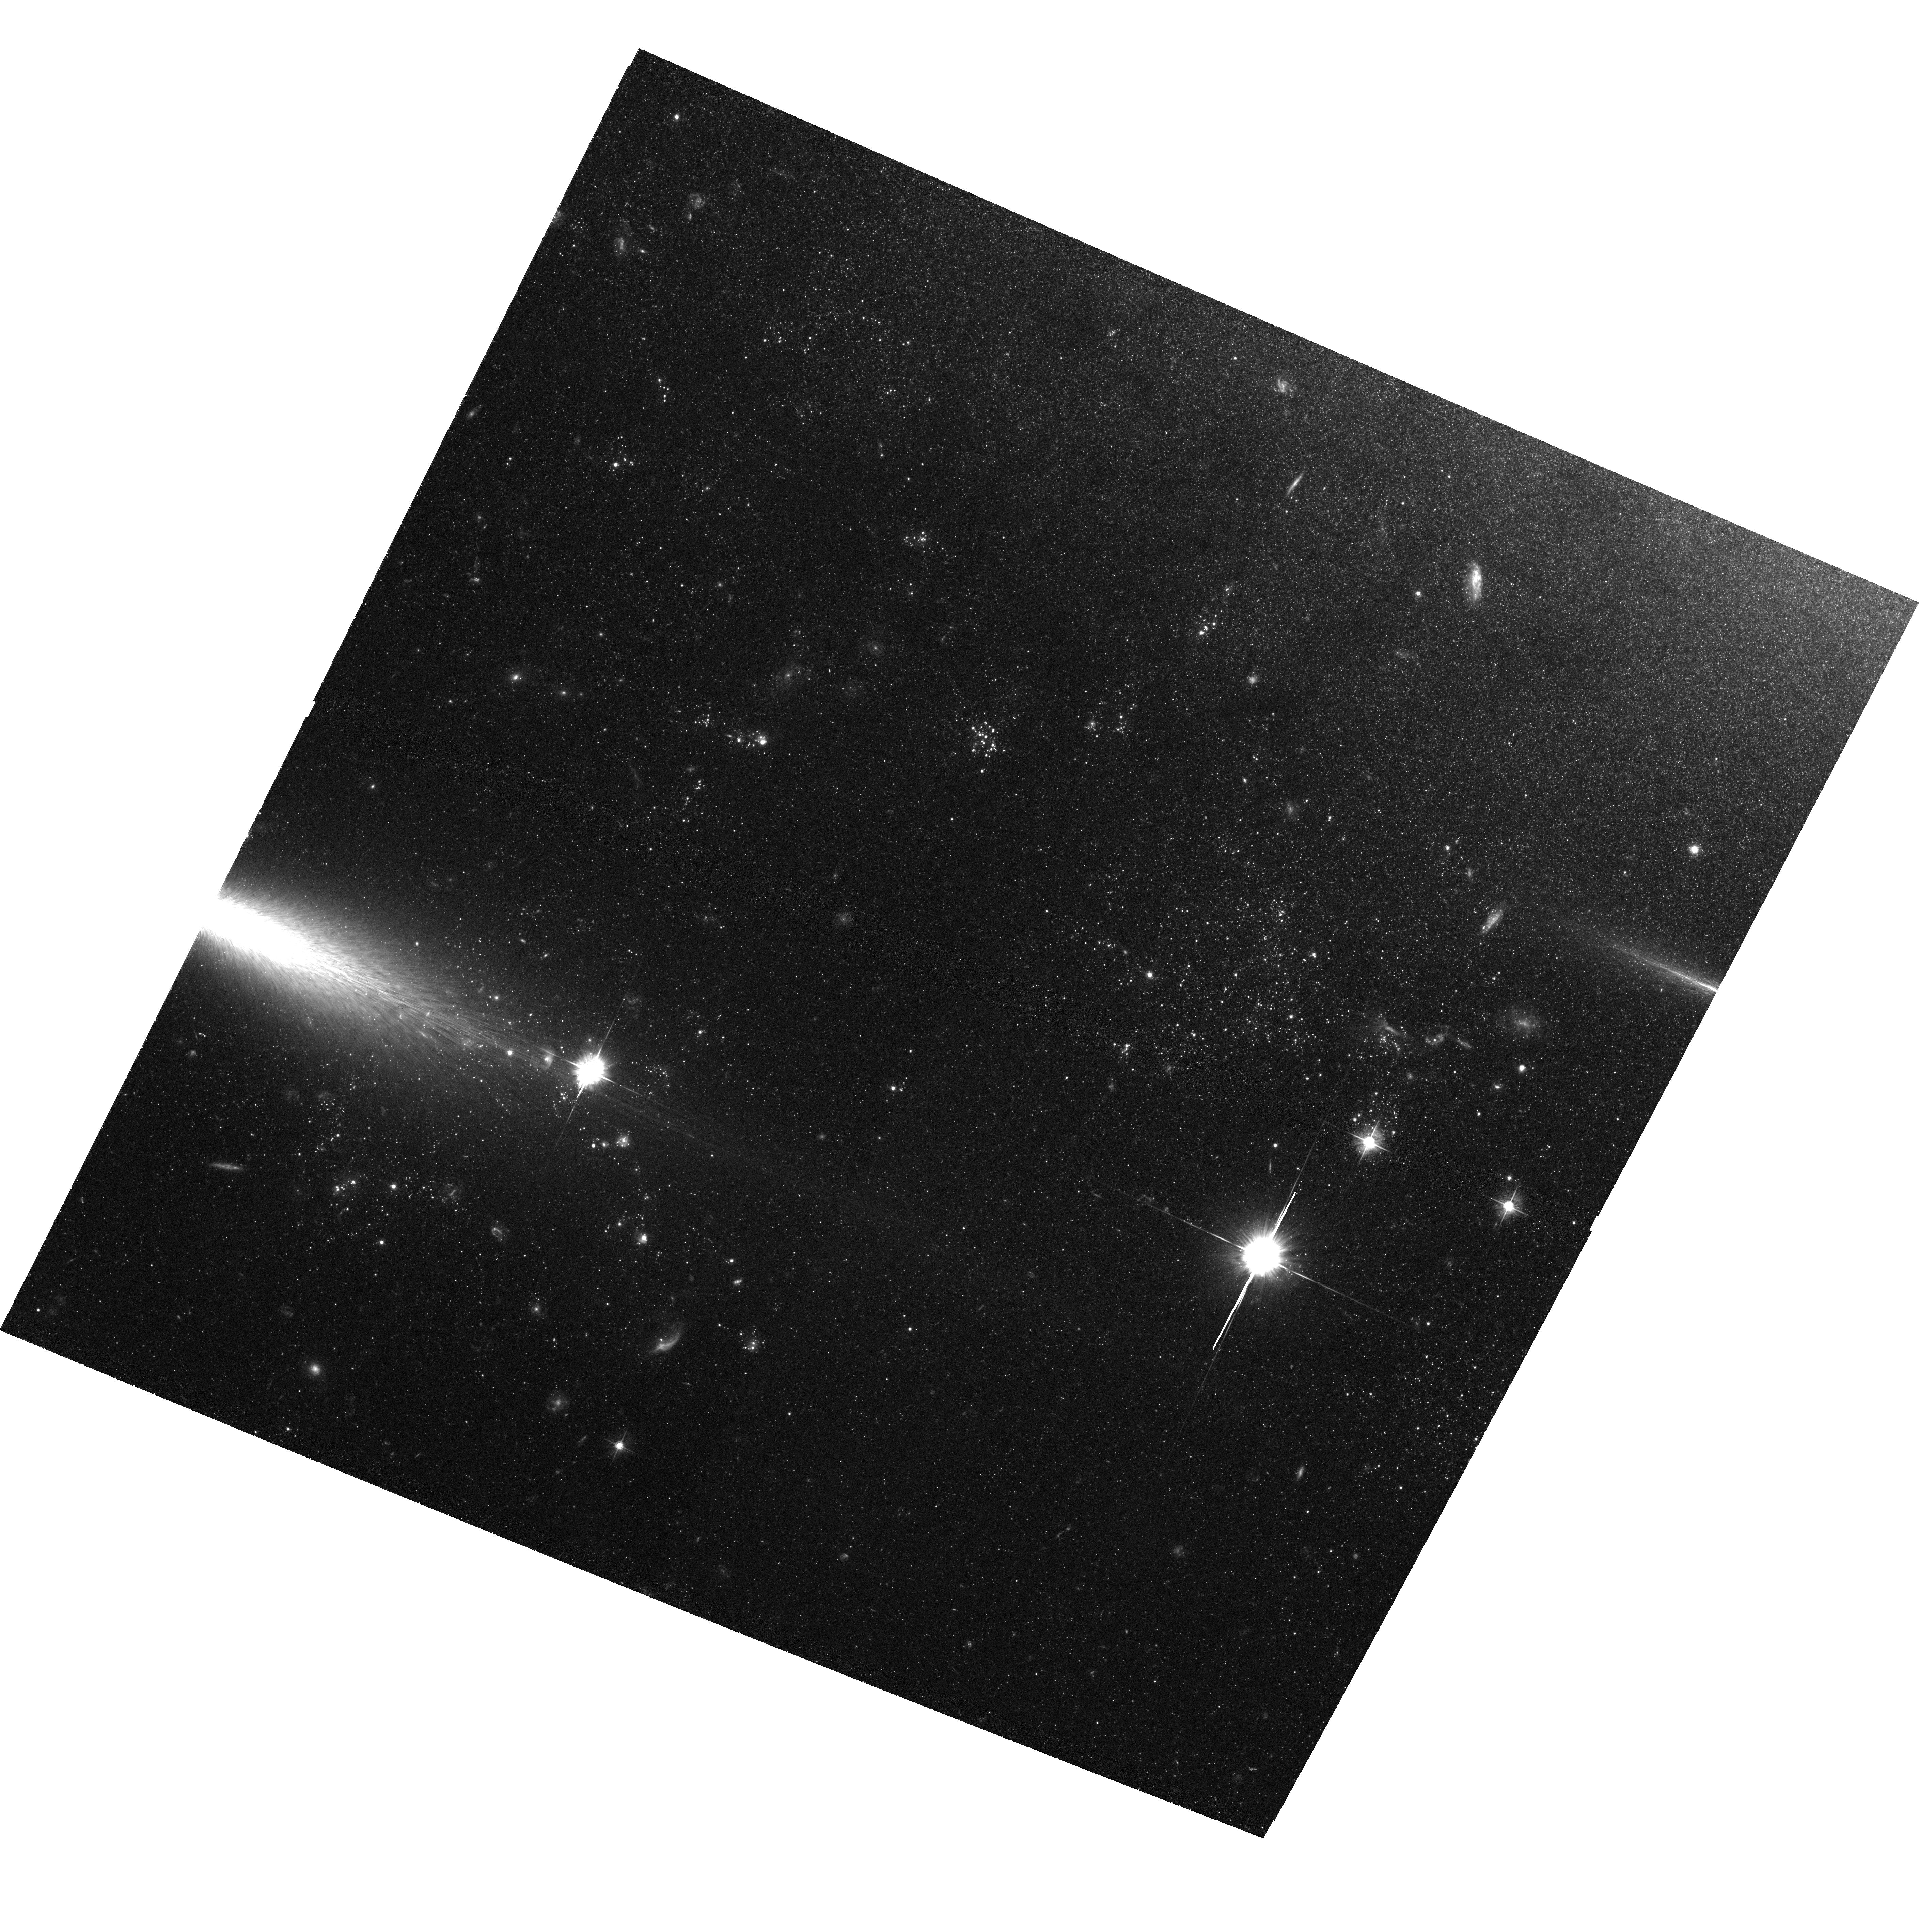
Target: NGC3077-PHOENIX
Instrument: ACS/WFC
Filter: F555W
Exposure: 2.7 h
Observation ID: hst_9381_01_acs_wfc_f555w_j8fu01

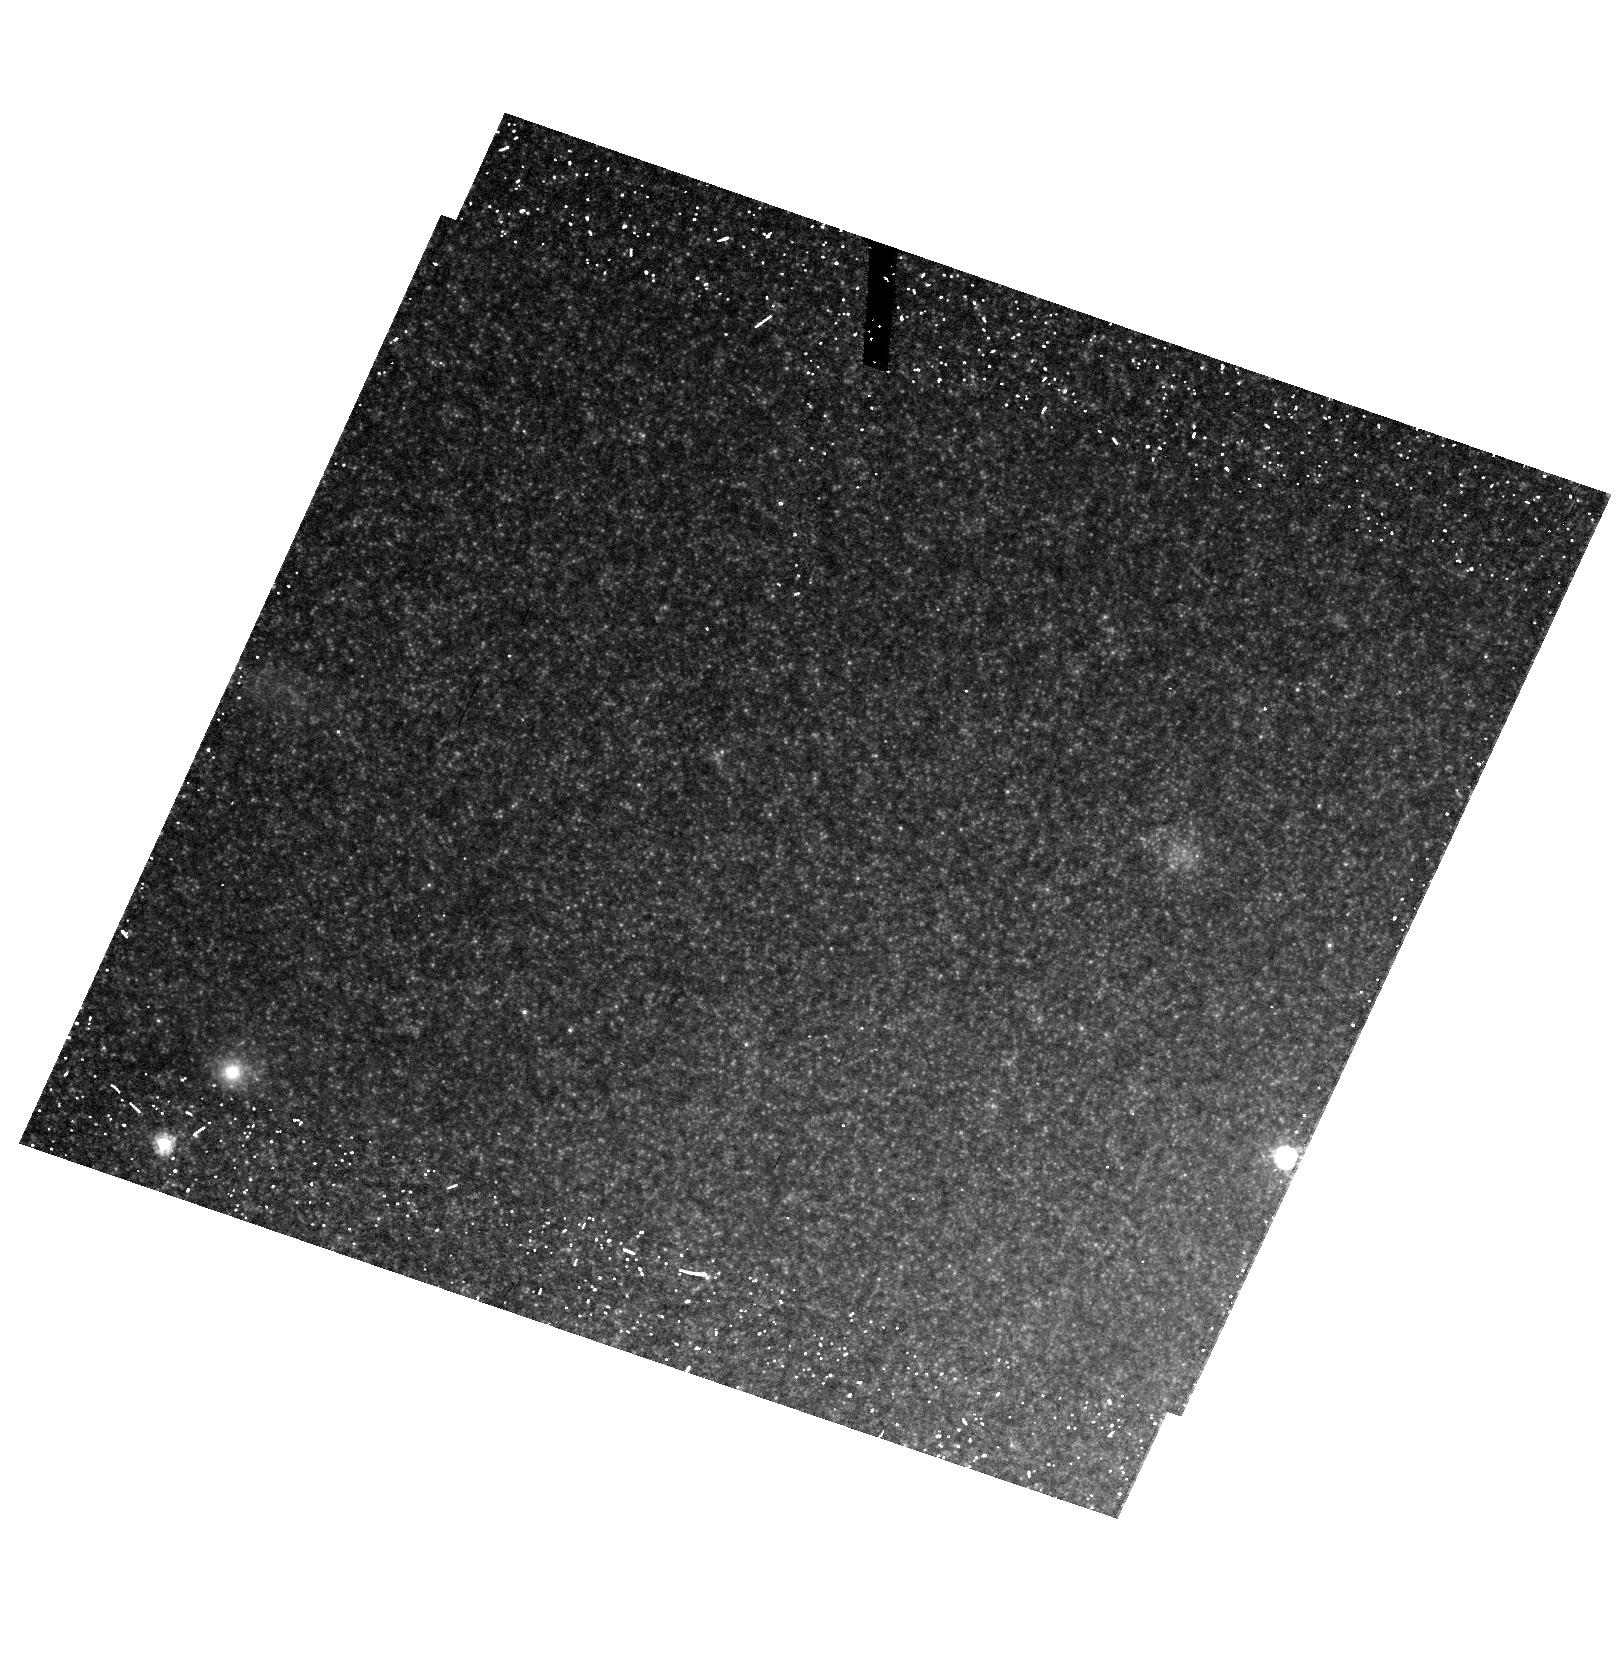
Target: field at RA 150.965°, Dec 68.690°
Instrument: ACS/HRC
Filter: F606W
Exposure: 20 min
Observation ID: hst_9381_02_acs_hrc_f606w_j8fu02

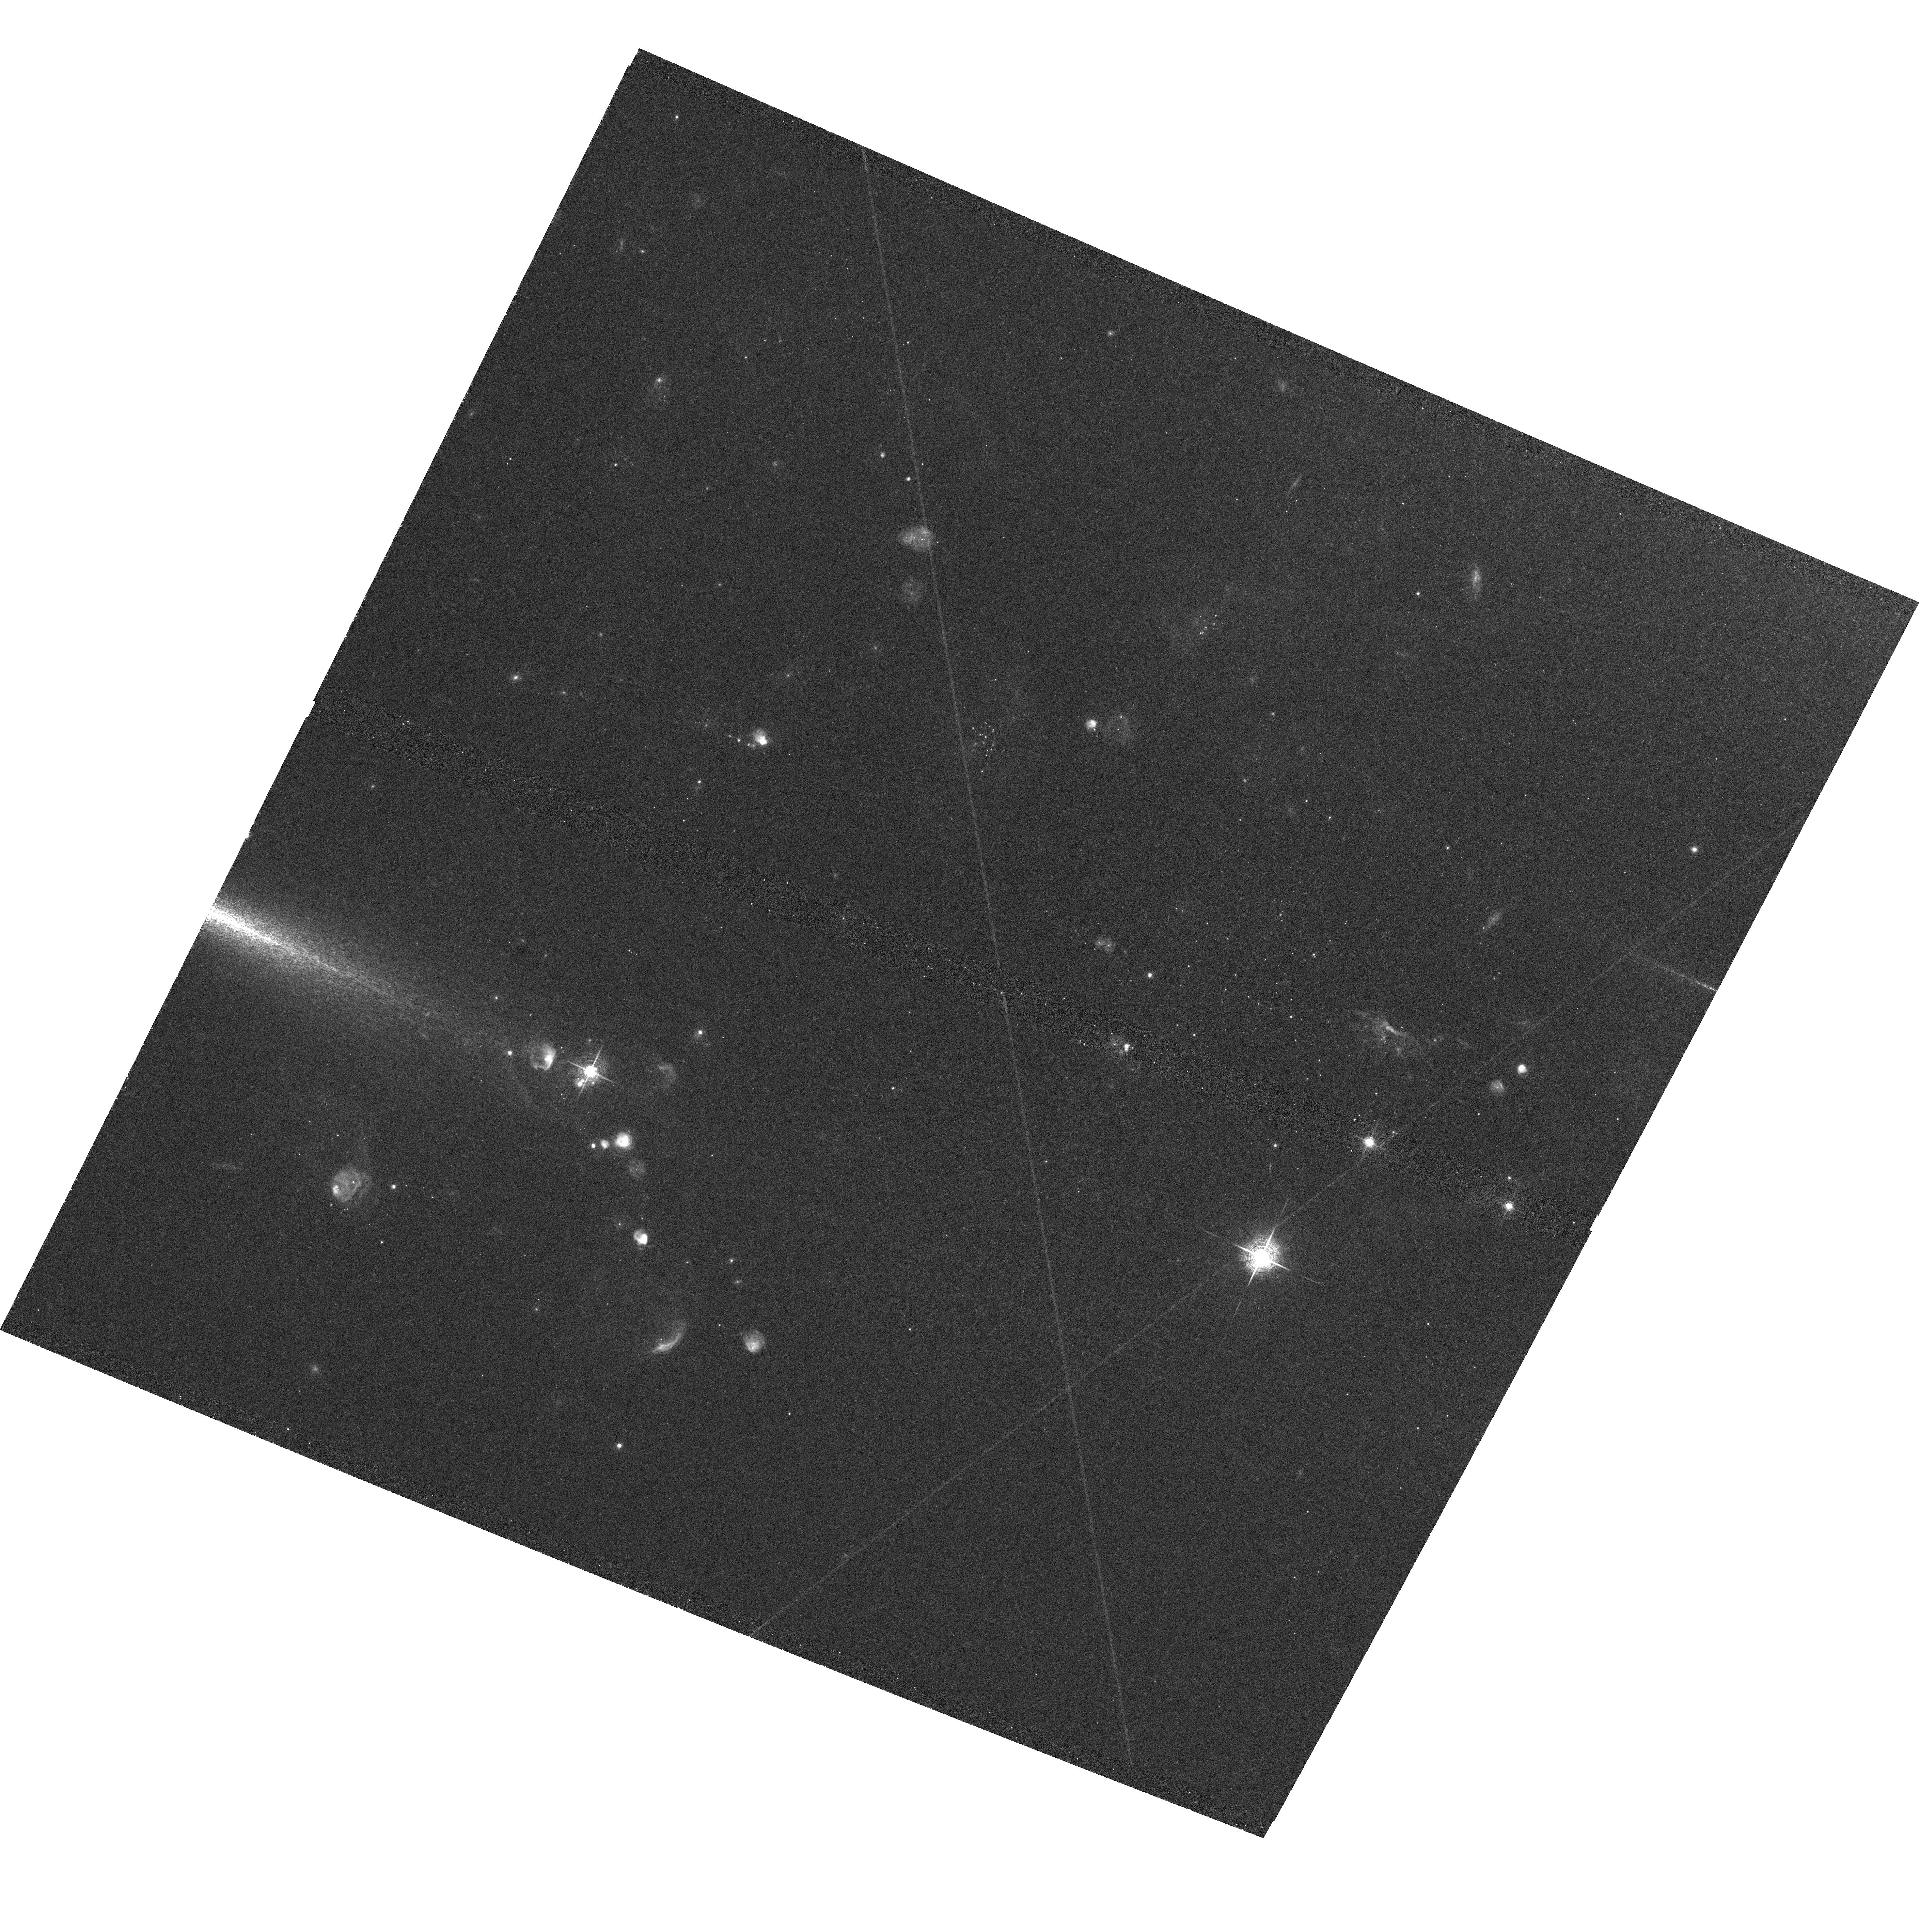
Target: NGC3077-PHOENIX
Instrument: ACS/WFC
Filter: F658N
Exposure: 1.1 h
Observation ID: hst_9381_01_acs_wfc_f658n_j8fu01

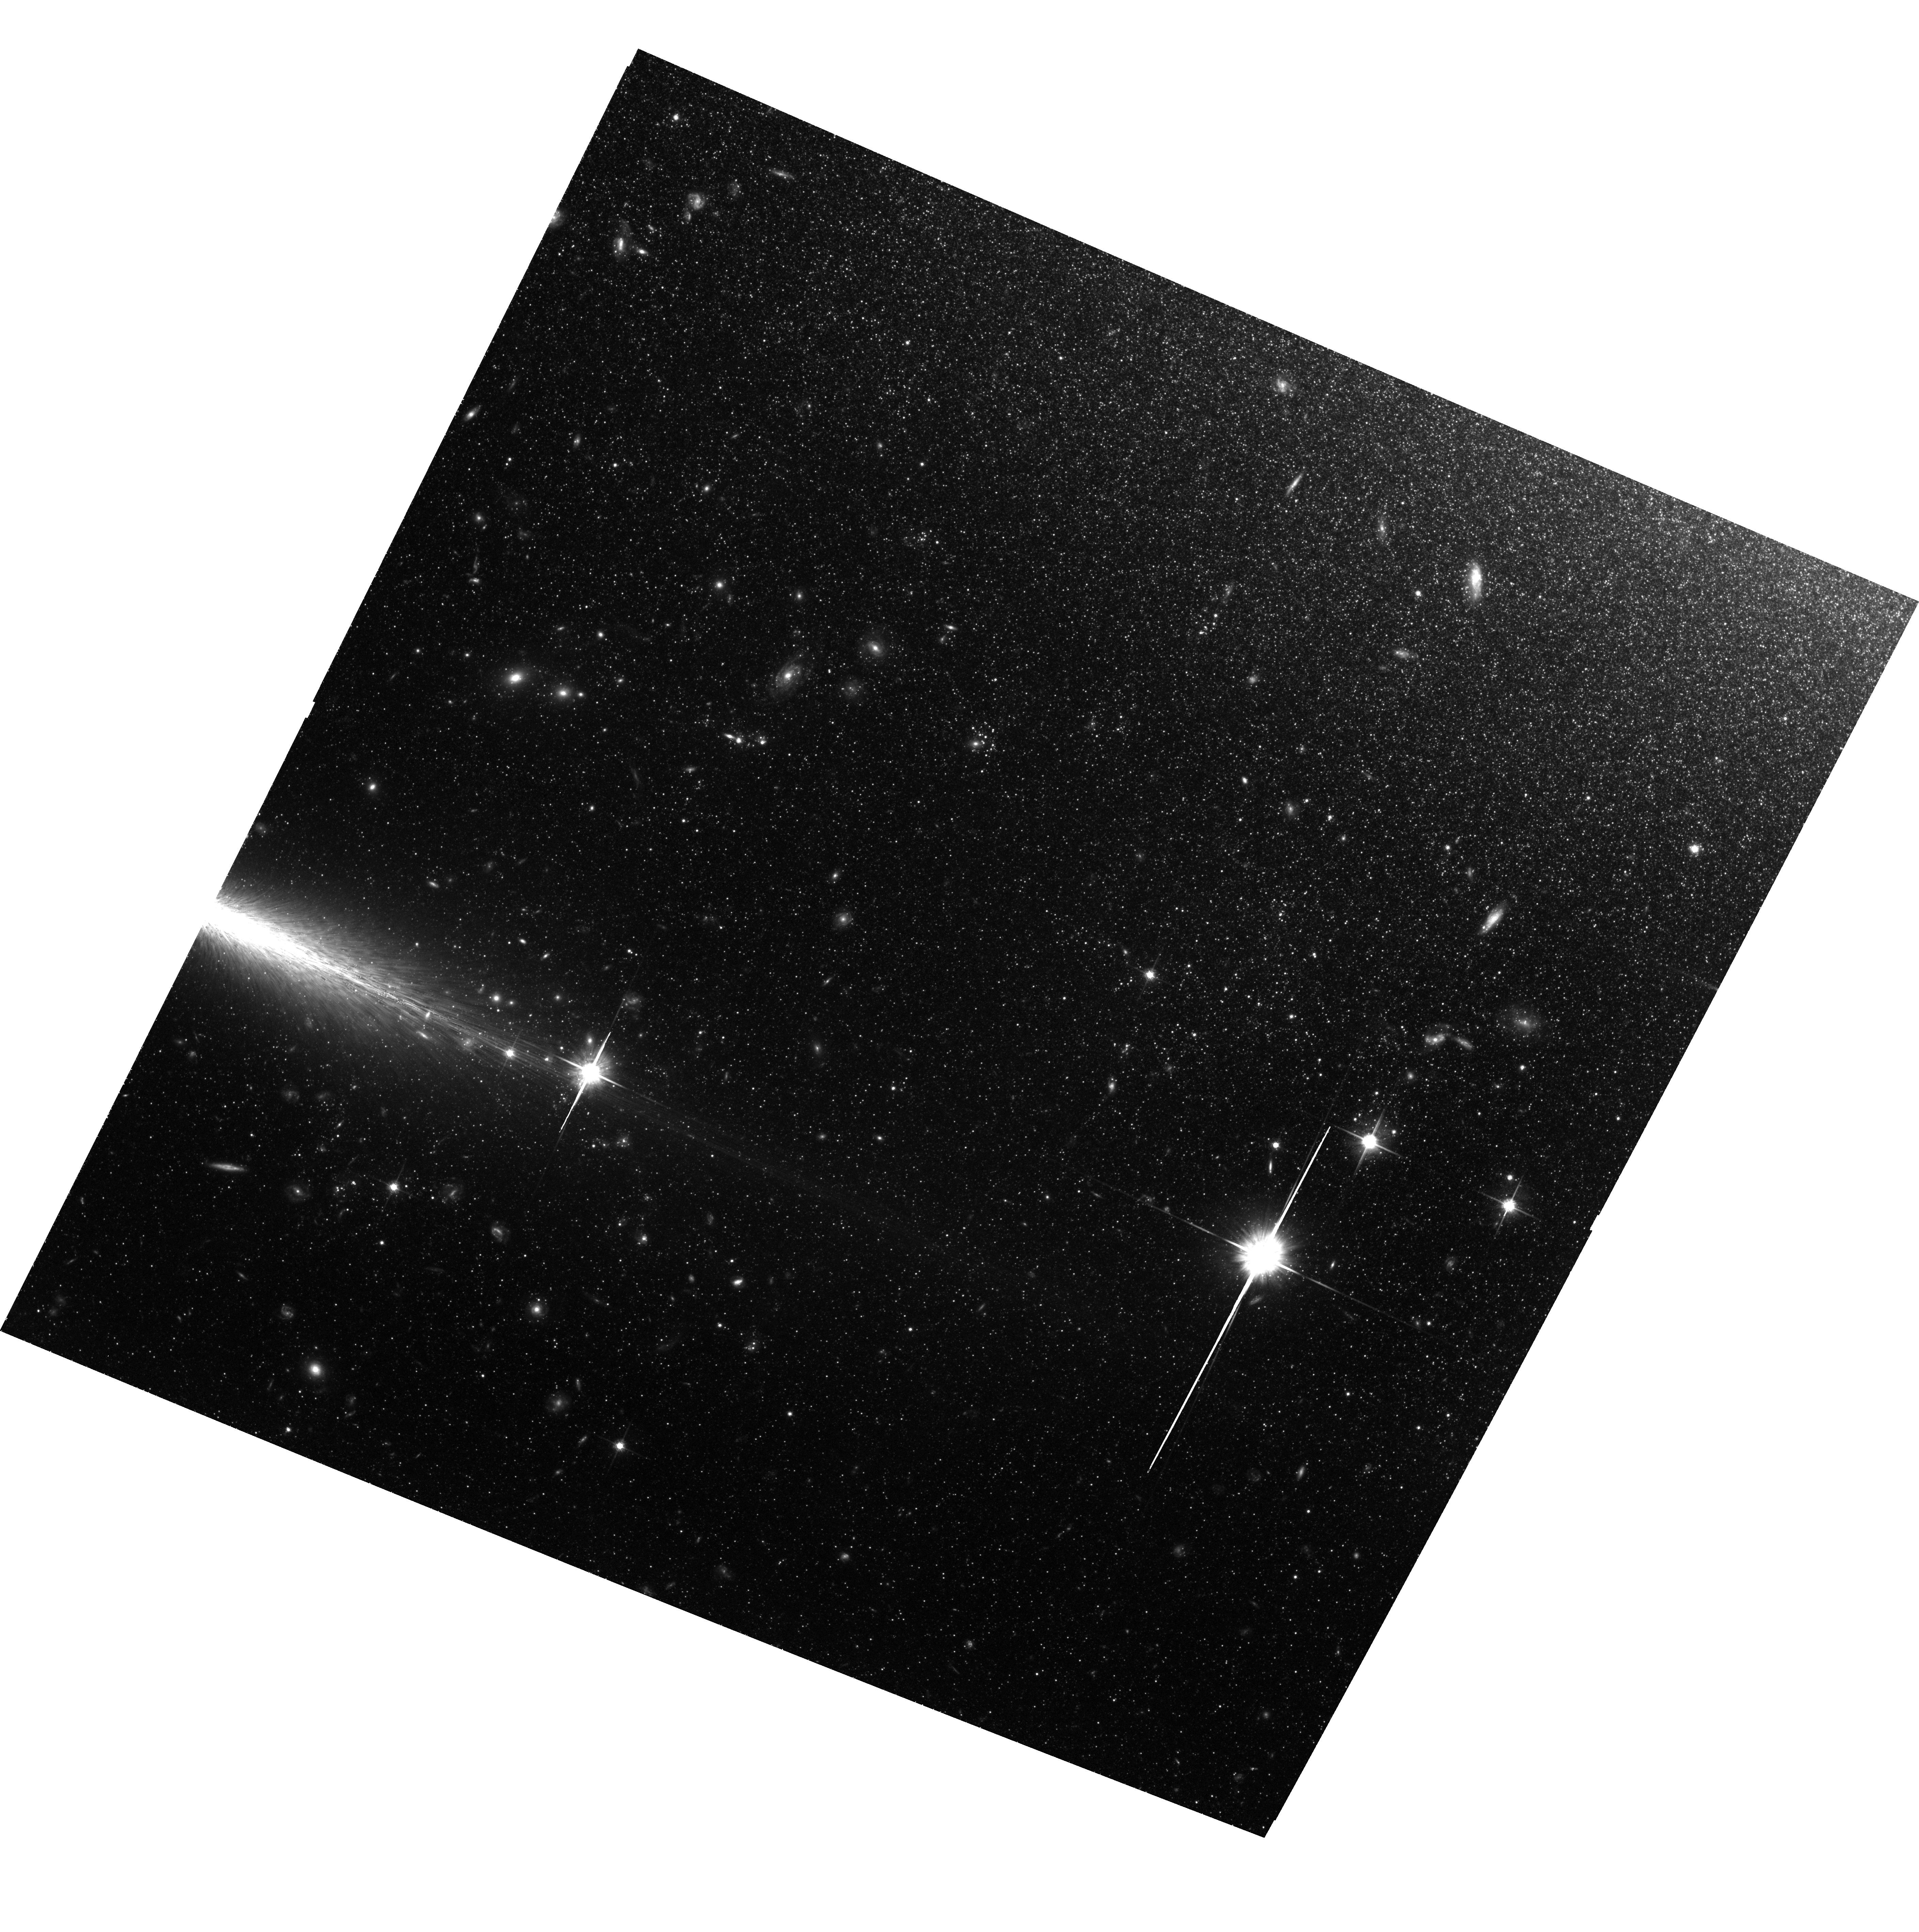
Target: NGC3077-PHOENIX
Instrument: ACS/WFC
Filter: F814W
Exposure: 5.3 h
Observation ID: hst_9381_02_acs_wfc_f814w_j8fu02

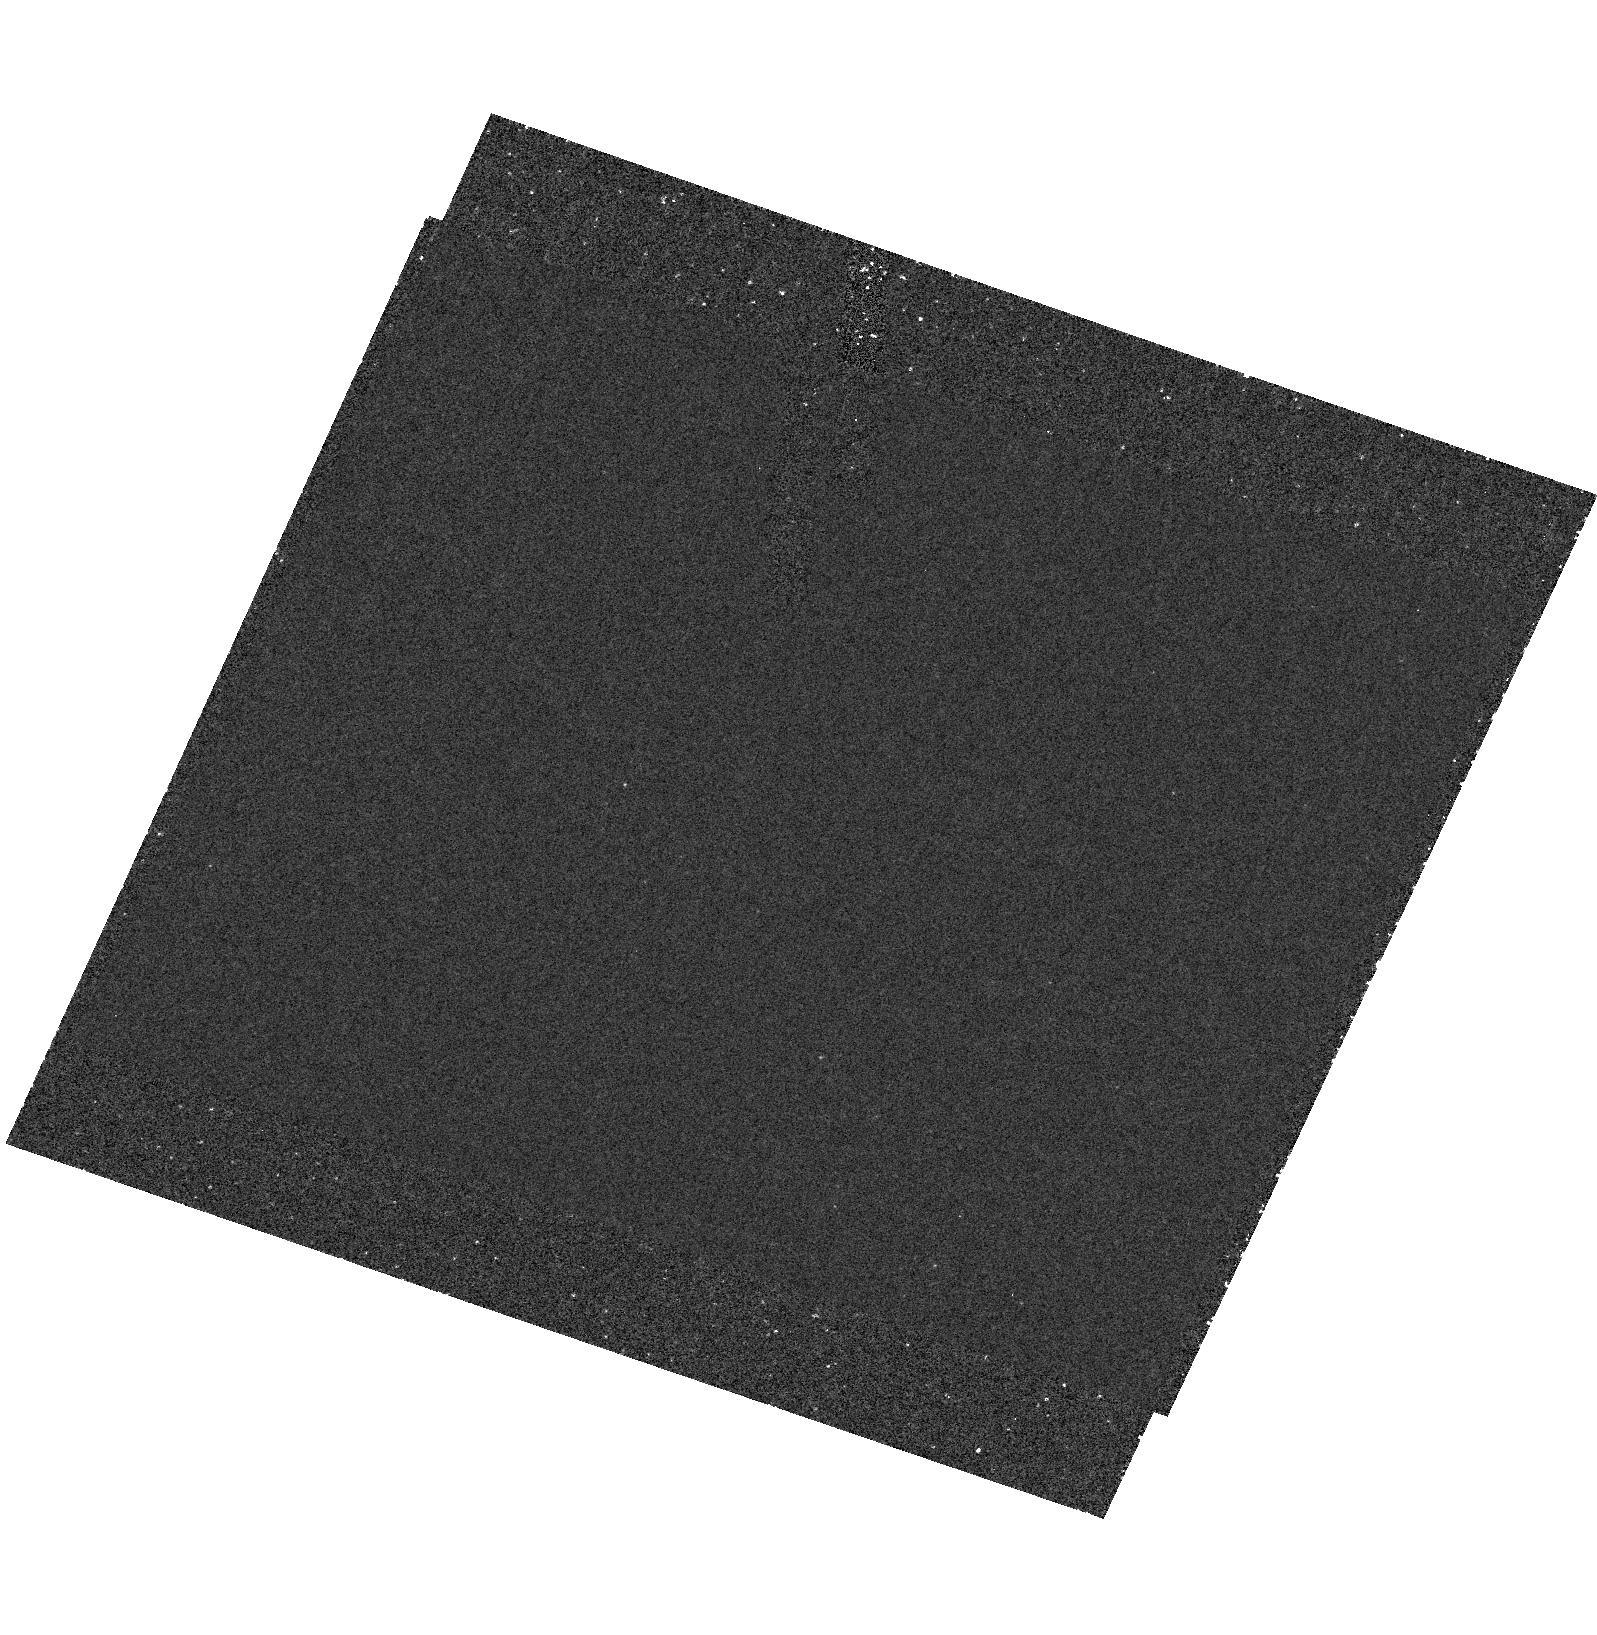
Target: field at RA 150.965°, Dec 68.690°
Instrument: ACS/HRC
Filter: F220W
Exposure: 1.5 h
Observation ID: hst_9381_01_acs_hrc_f220w_j8fu01

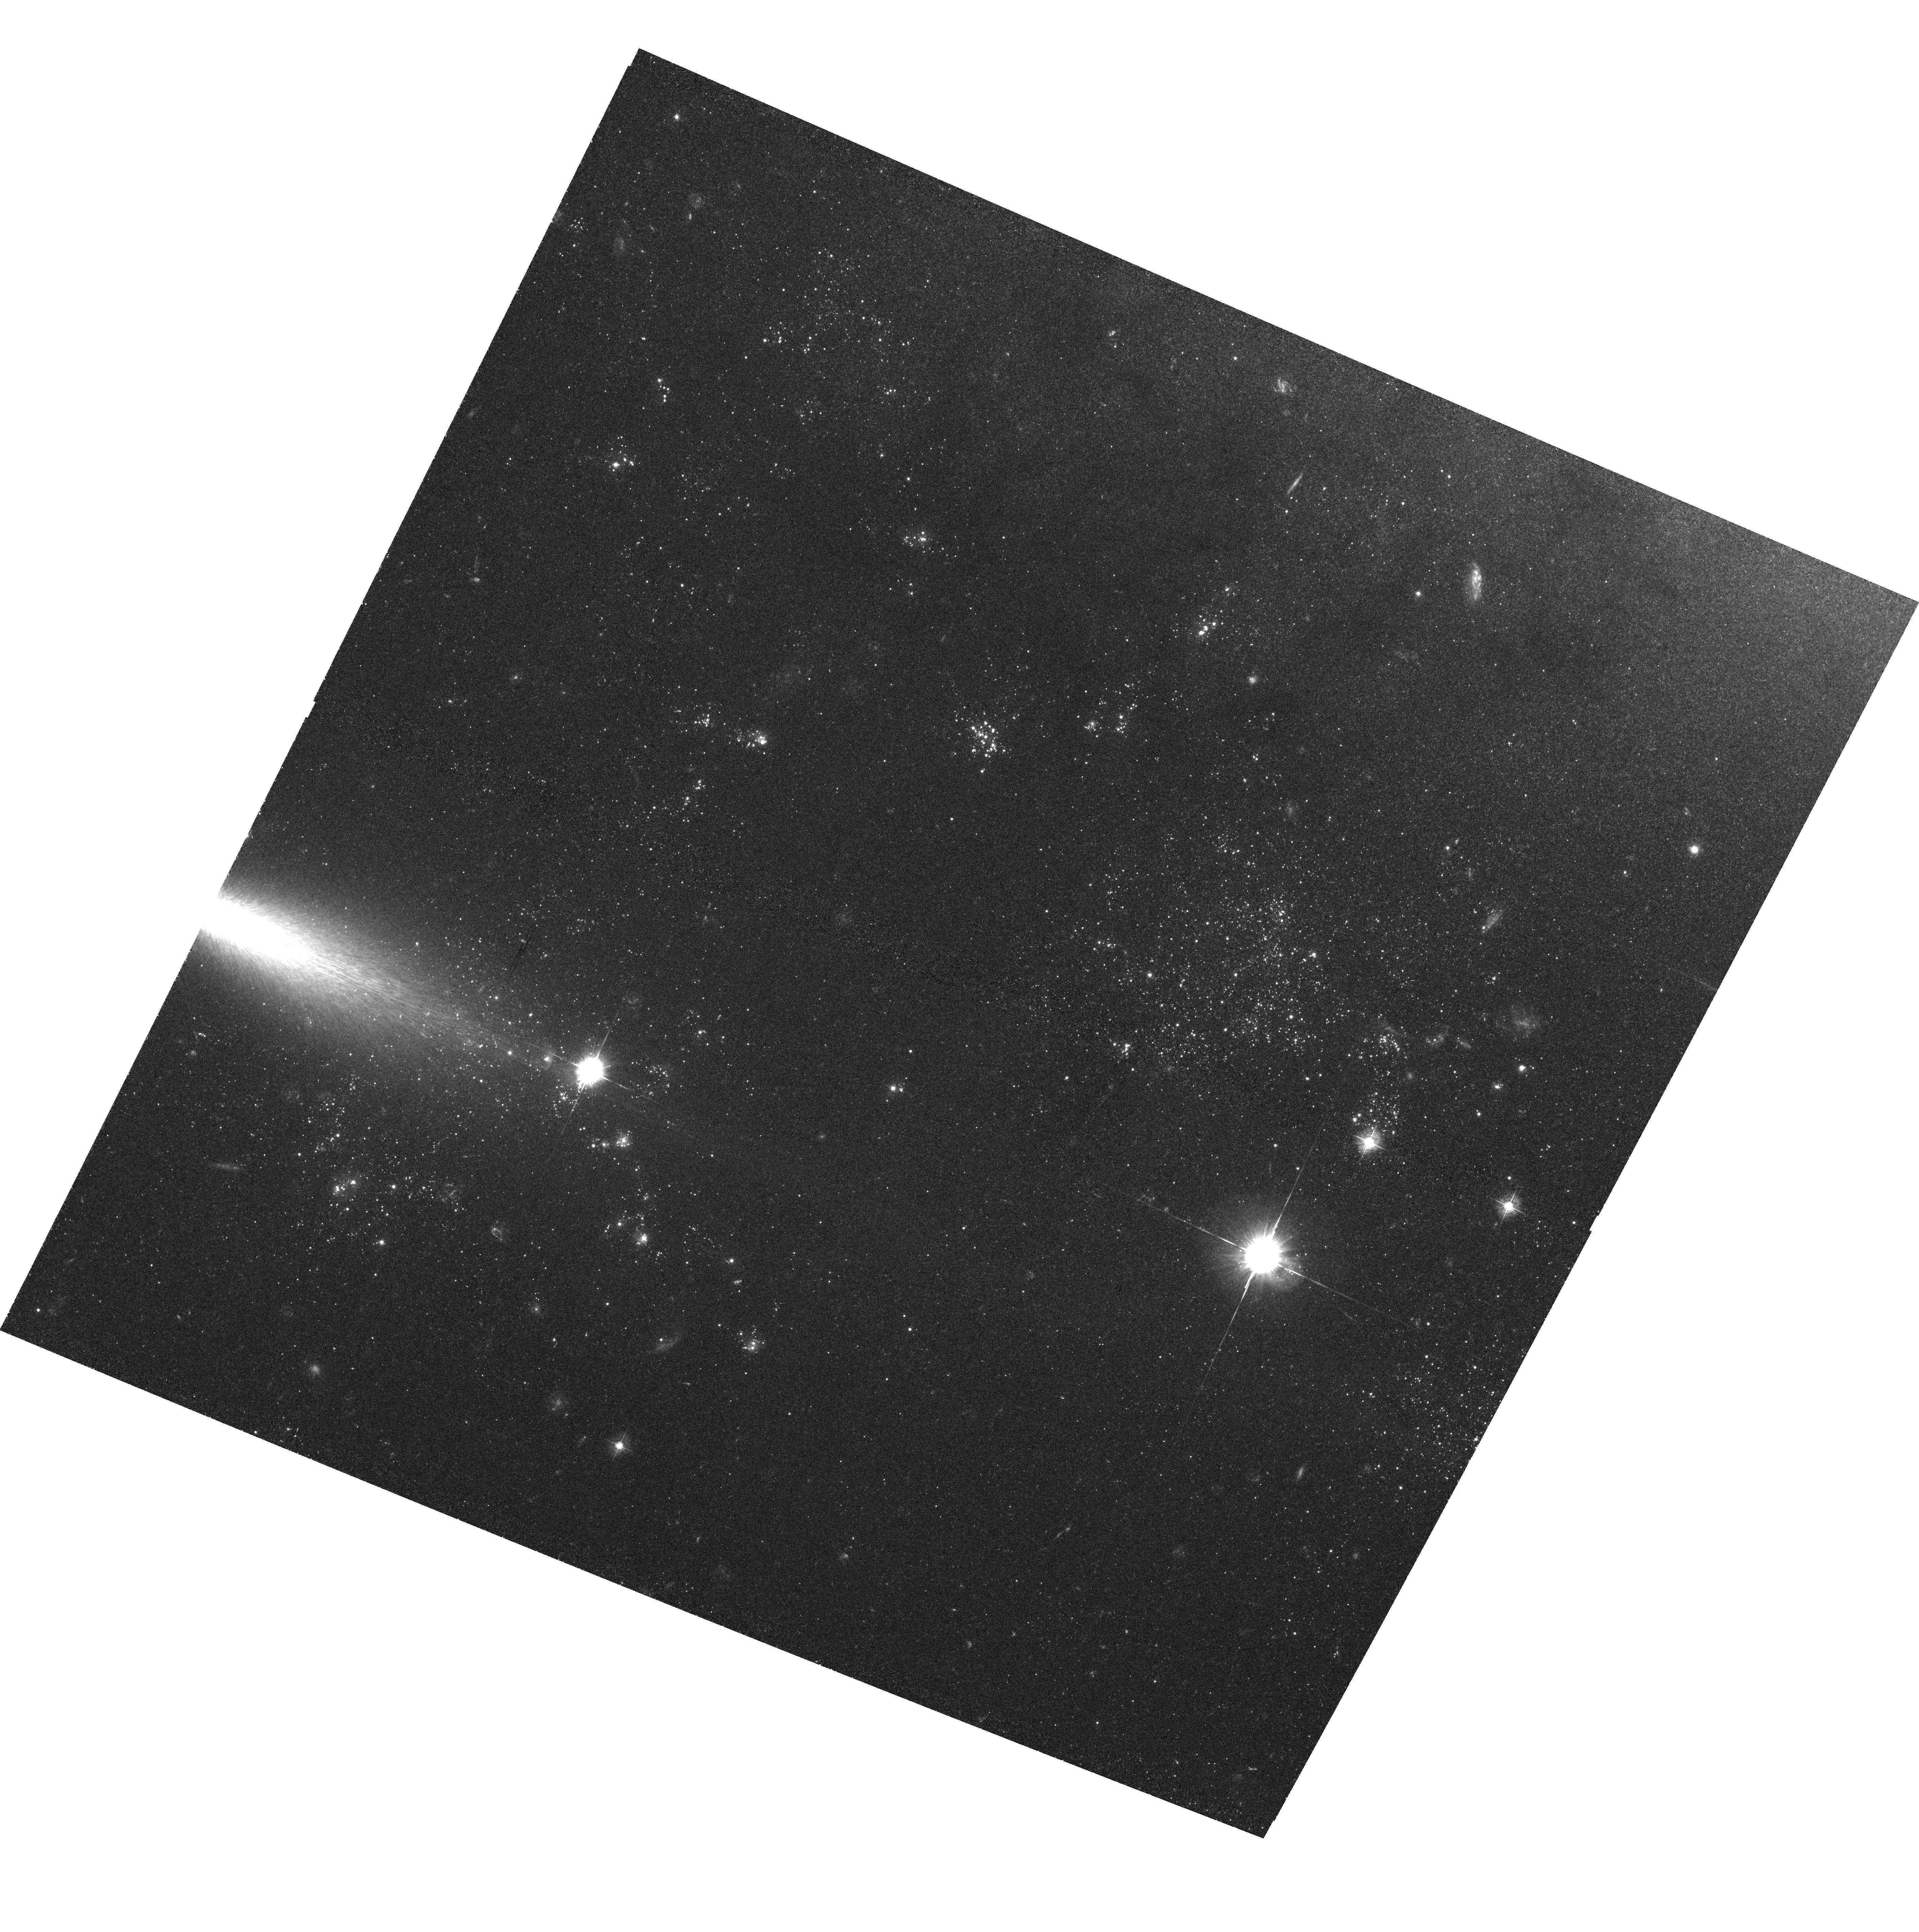
Target: NGC3077-PHOENIX
Instrument: ACS/WFC
Filter: F435W
Exposure: 1.7 h
Observation ID: hst_9381_01_acs_wfc_f435w_j8fu01

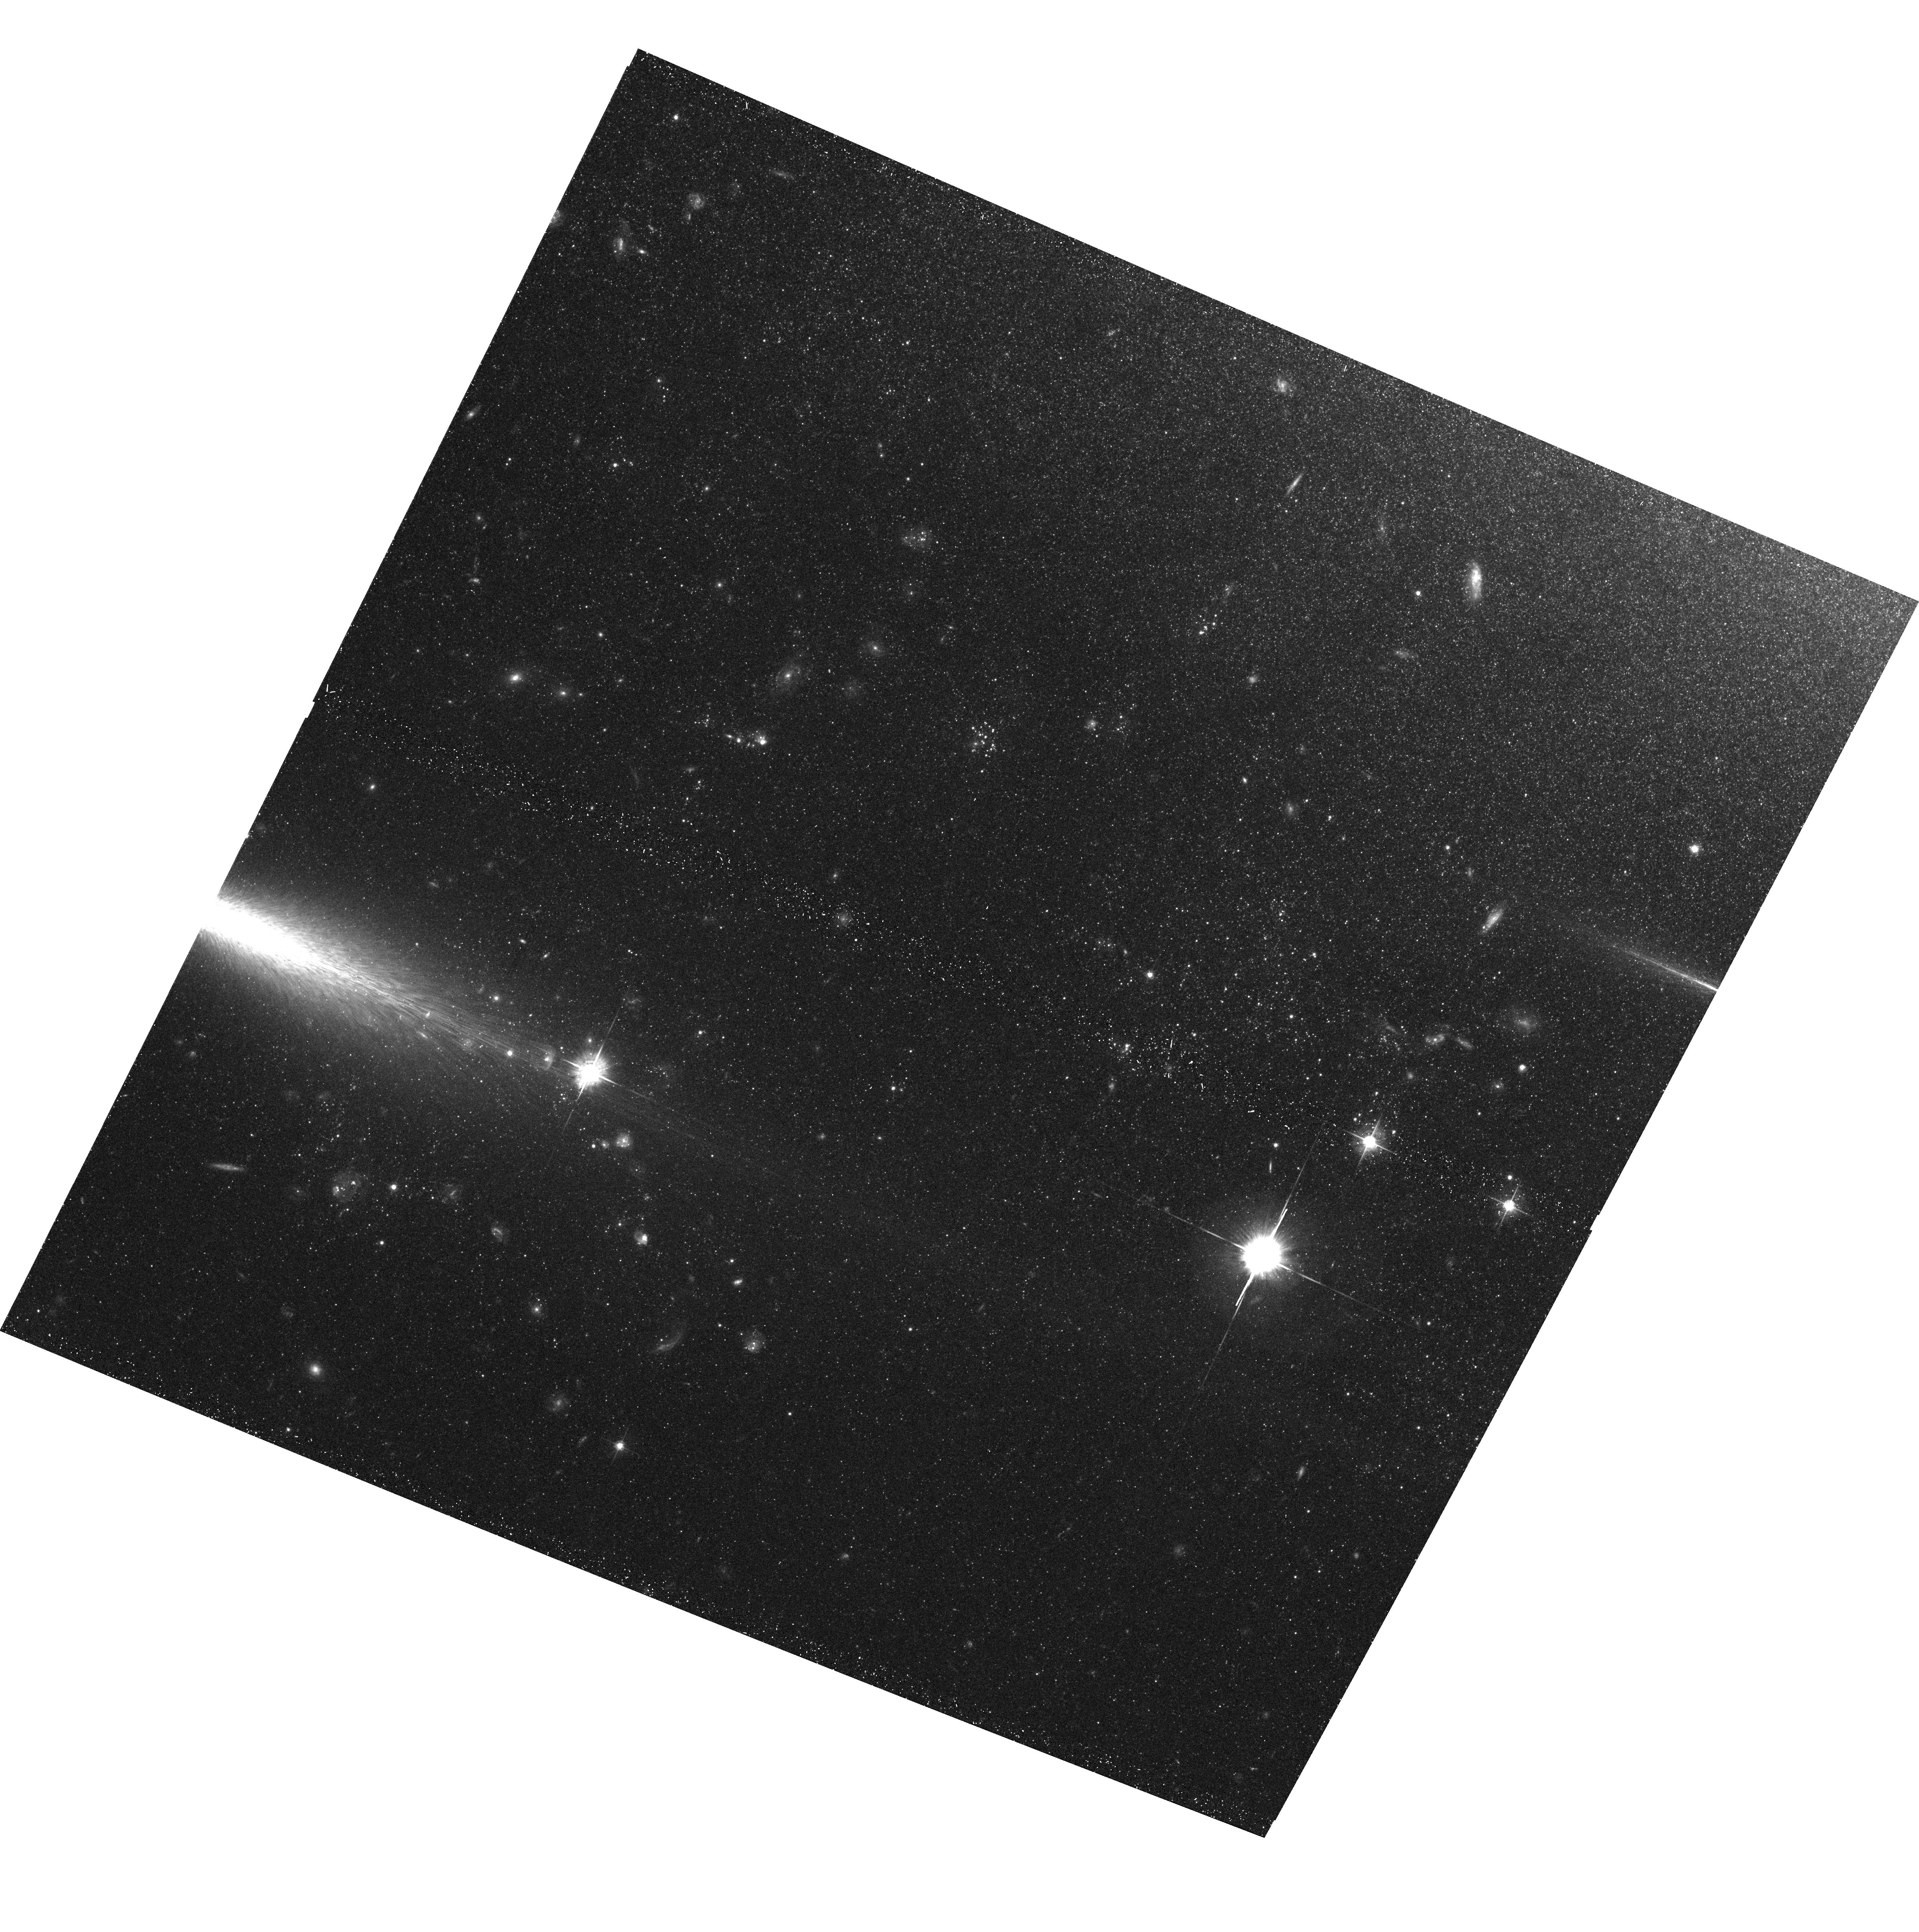
Target: NGC3077-PHOENIX
Instrument: ACS/WFC
Filter: F625W
Exposure: 23 min
Observation ID: hst_9381_02_acs_wfc_f625w_j8fu02

The Birth of a Dwarf Galaxy: The Star Formation History of the Tidal Arm near NGC 3077. (PI: Walter, Fabian)

The extended tidal arm of neutral gas near NGC 3077 (member of the M 81 triplet, D~3.8 Mpc) is one of the most dramatic features of its kind seen in the local universe; it was created by an interaction with M 81 some 3*10^8 yr ago. It is one of the few tidal systems where atomic (HI) and molecular (CO) gas as well as low-- level star formation (HAlpha) is detected over an area of several kpc^2. This tidal complex is believed to be in the process of forming a tidal dwarf galaxy. Using the unique resolving capability of the Hubble Space Telescope (HST) and the wide--field imaging capabilities of the ACS, we propose to perform a stellar population study of this tidally created system. By combining various methods to recover the star formation history (e.g., using the luminosity function of the core Helium burning stars) we will 1) measure the SF history since closest encounter with M 81, 2) determine whether older stars are present in the tidal feature or not and 3) investigate propagation of star formation across the tidal feature. This can be done with F435W, F555W, and F814W imaging using HST's ACS with only 8 orbits. We will, for the first time, recover the star formation history and the distribution of stars within a tidally created system. This study will also shed light on the creation and evolution of other tidal dwarf galaxies which are typically much further away.